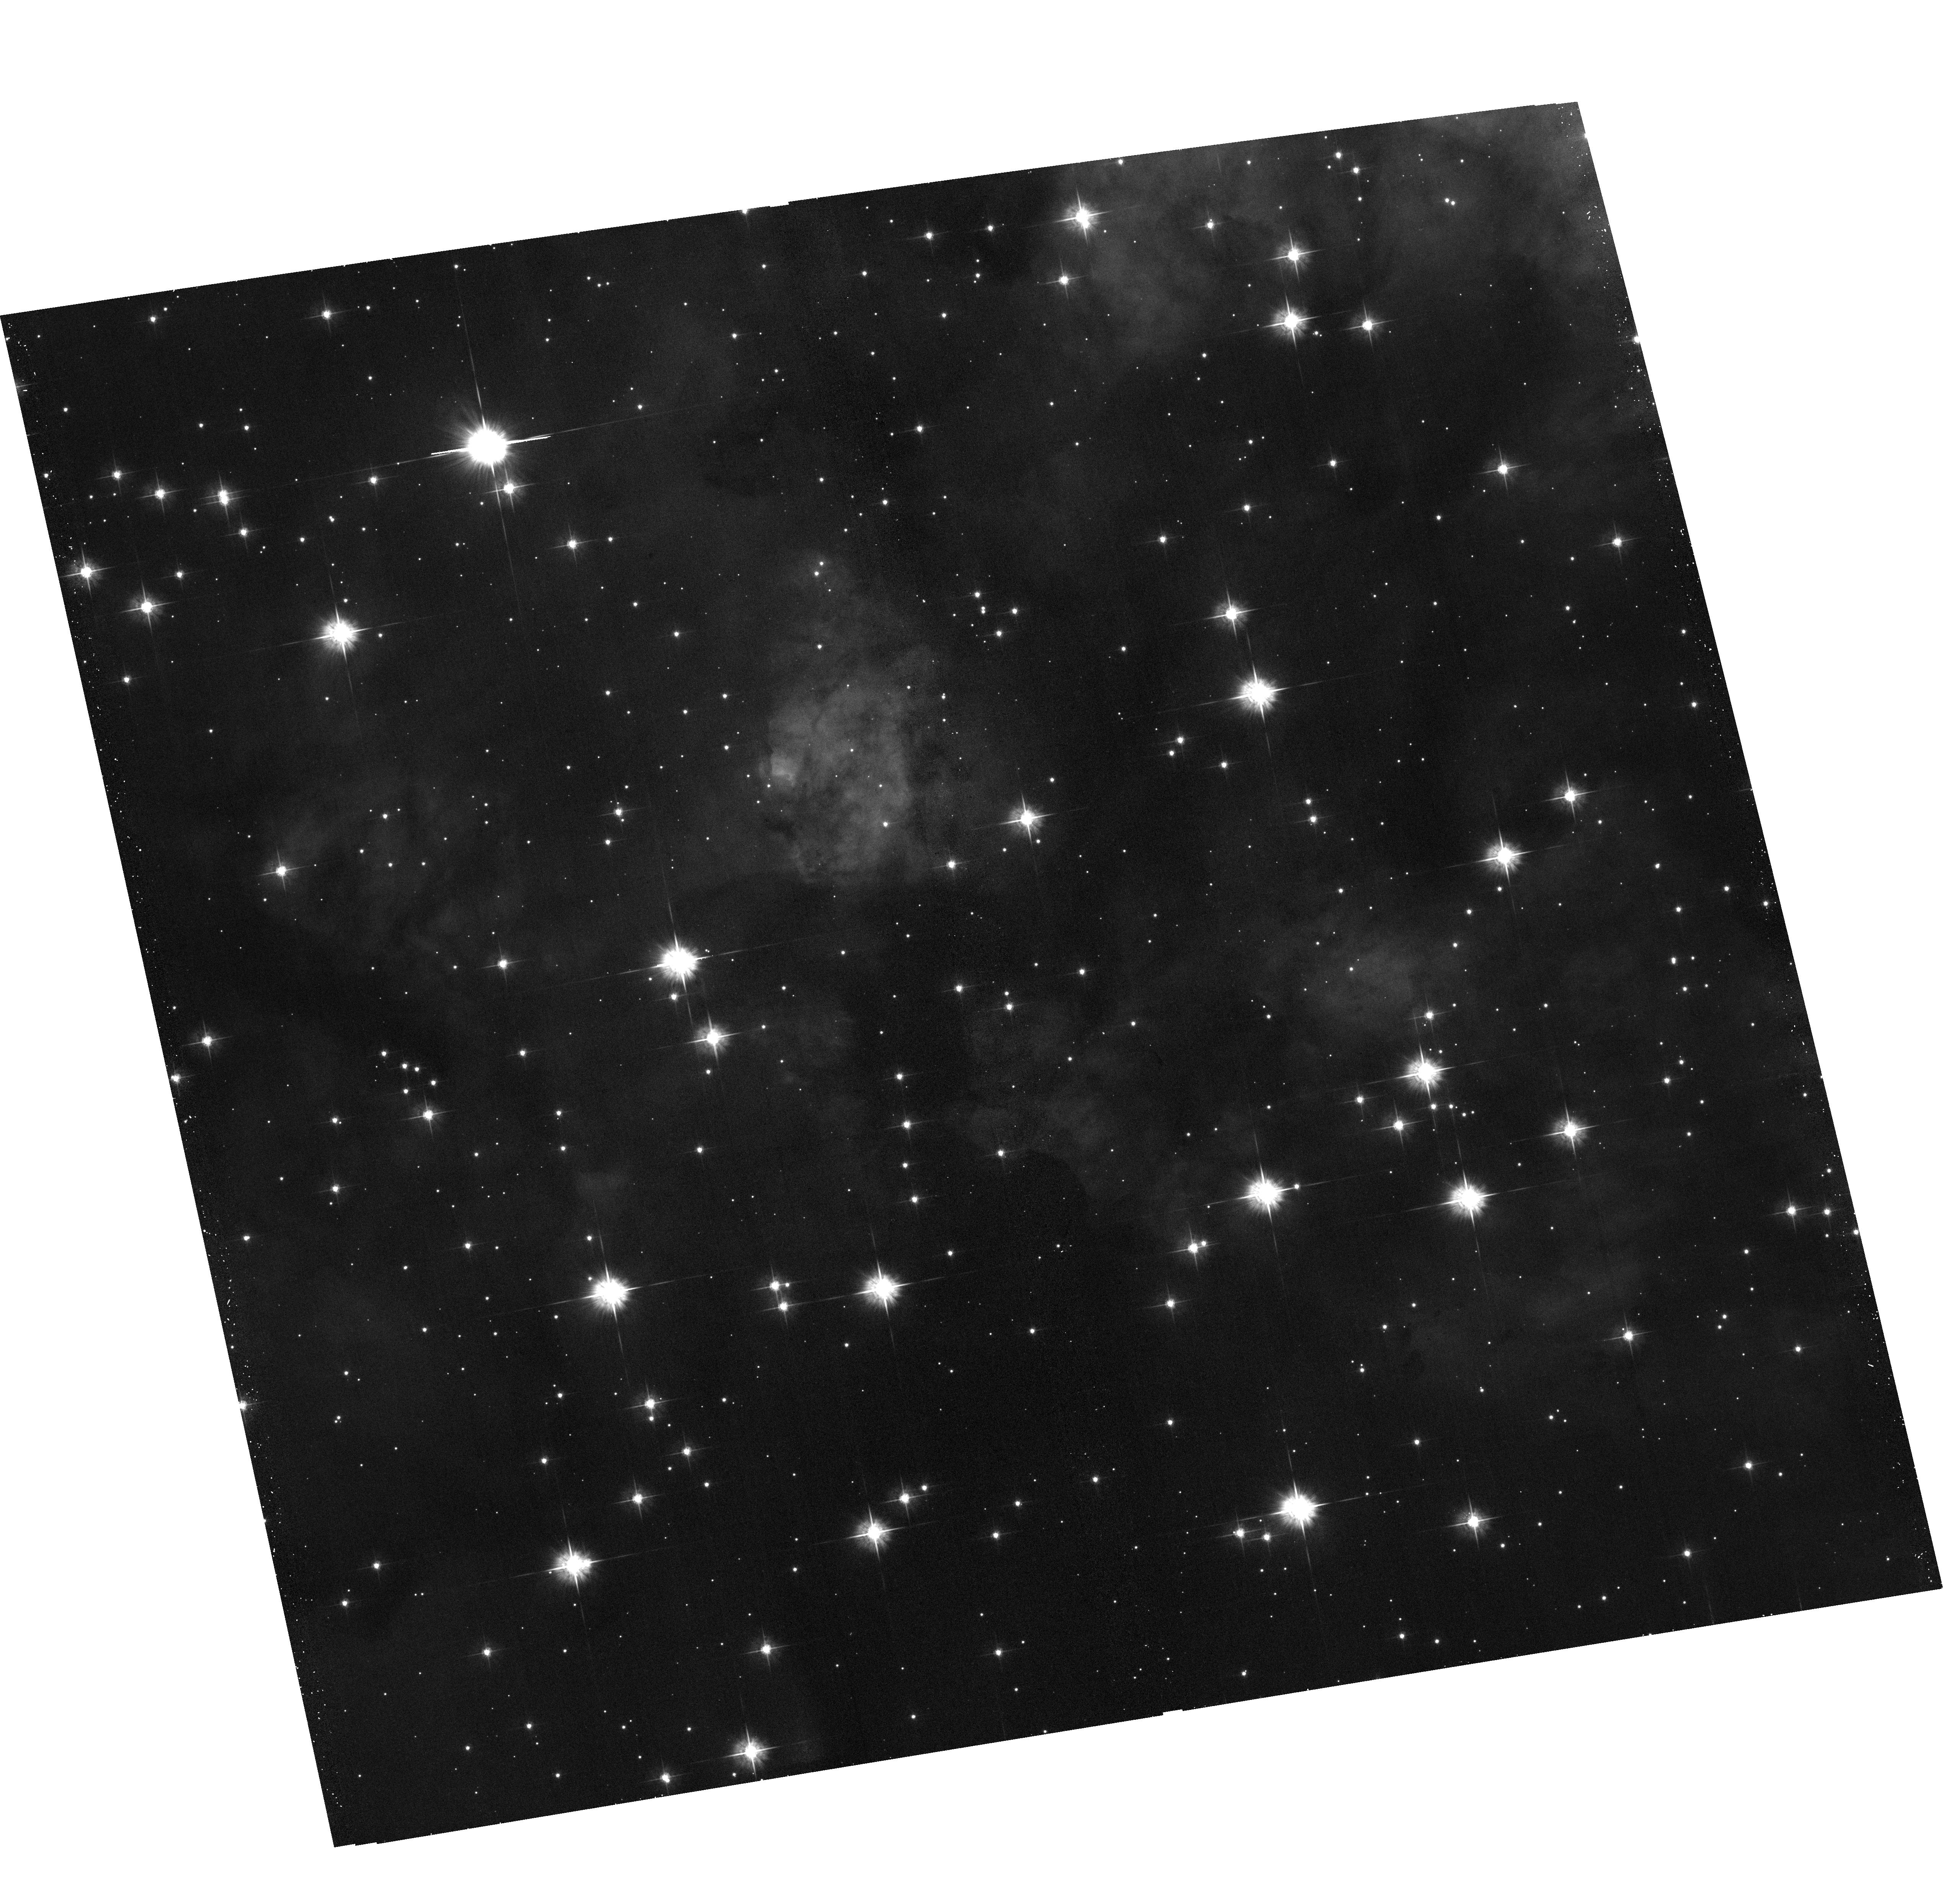
Target: WESTERLUND-2
Instrument: ACS/WFC
Filter: F555W
Exposure: 17 min
Observation ID: hst_14039_17_acs_wfc_f555w_jcs717

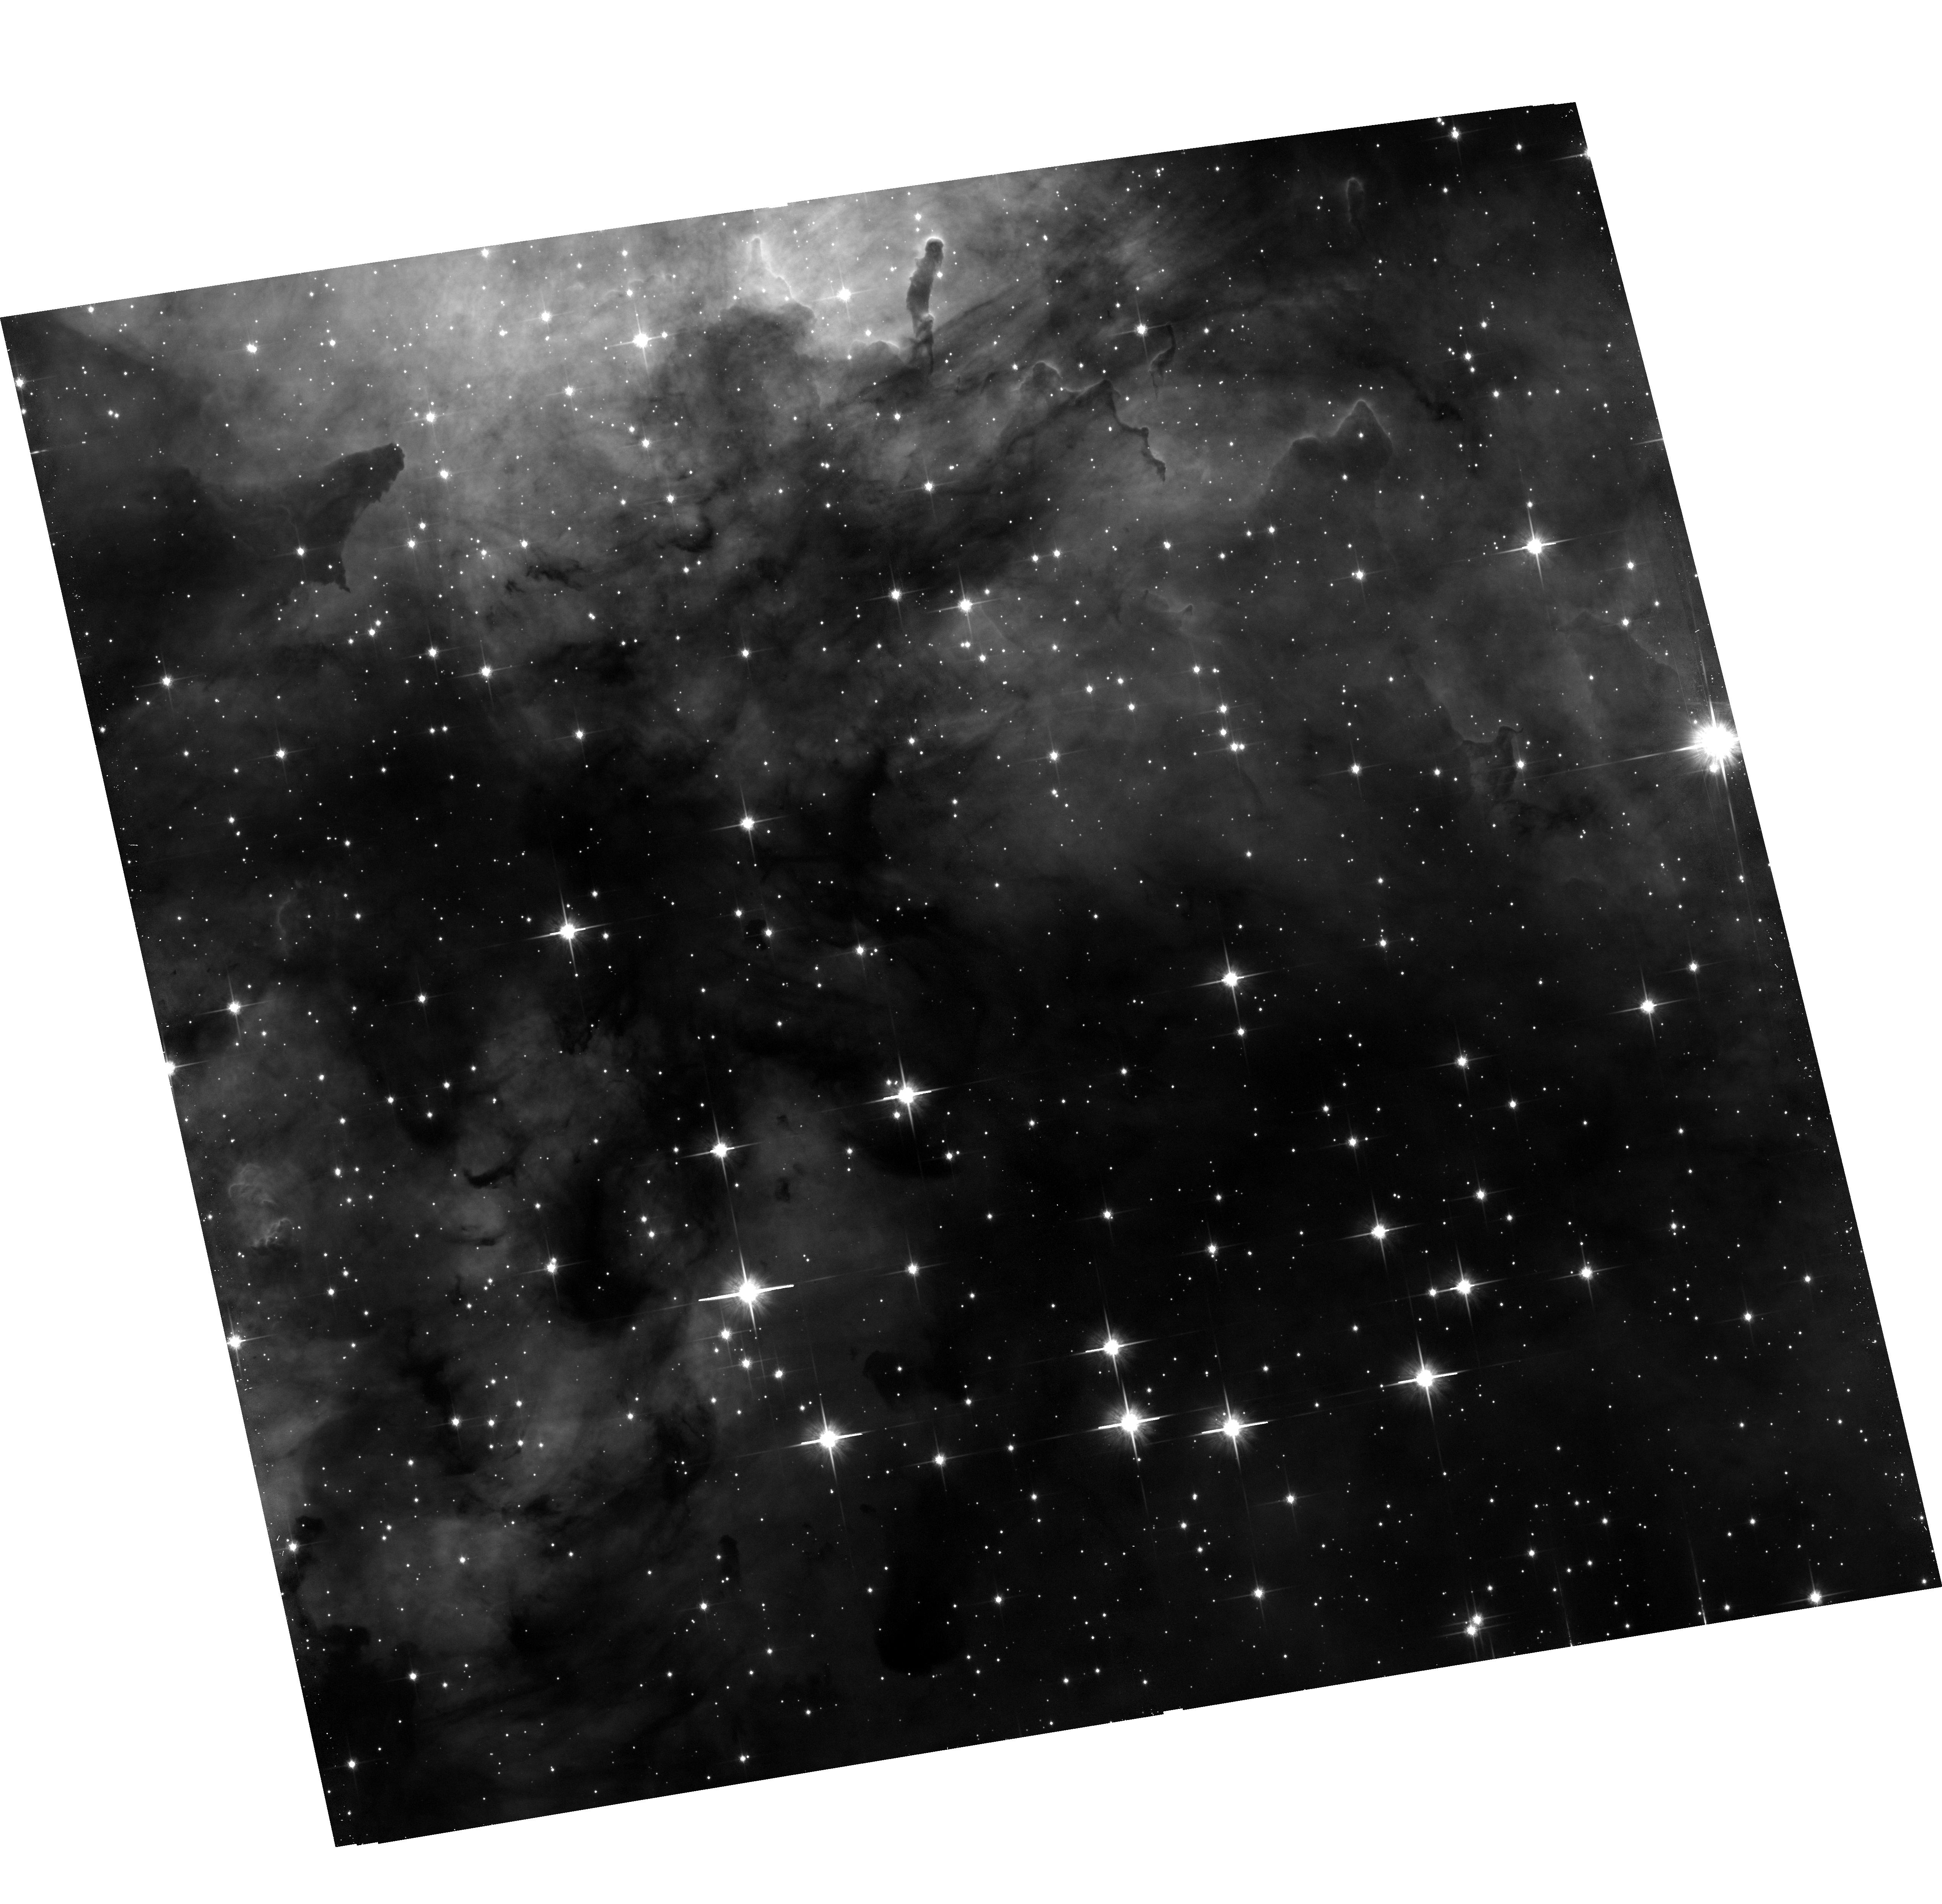
Target: WESTERLUND-2
Instrument: ACS/WFC
Filter: F814W
Exposure: 17 min
Observation ID: hst_14039_14_acs_wfc_f814w_jcs714

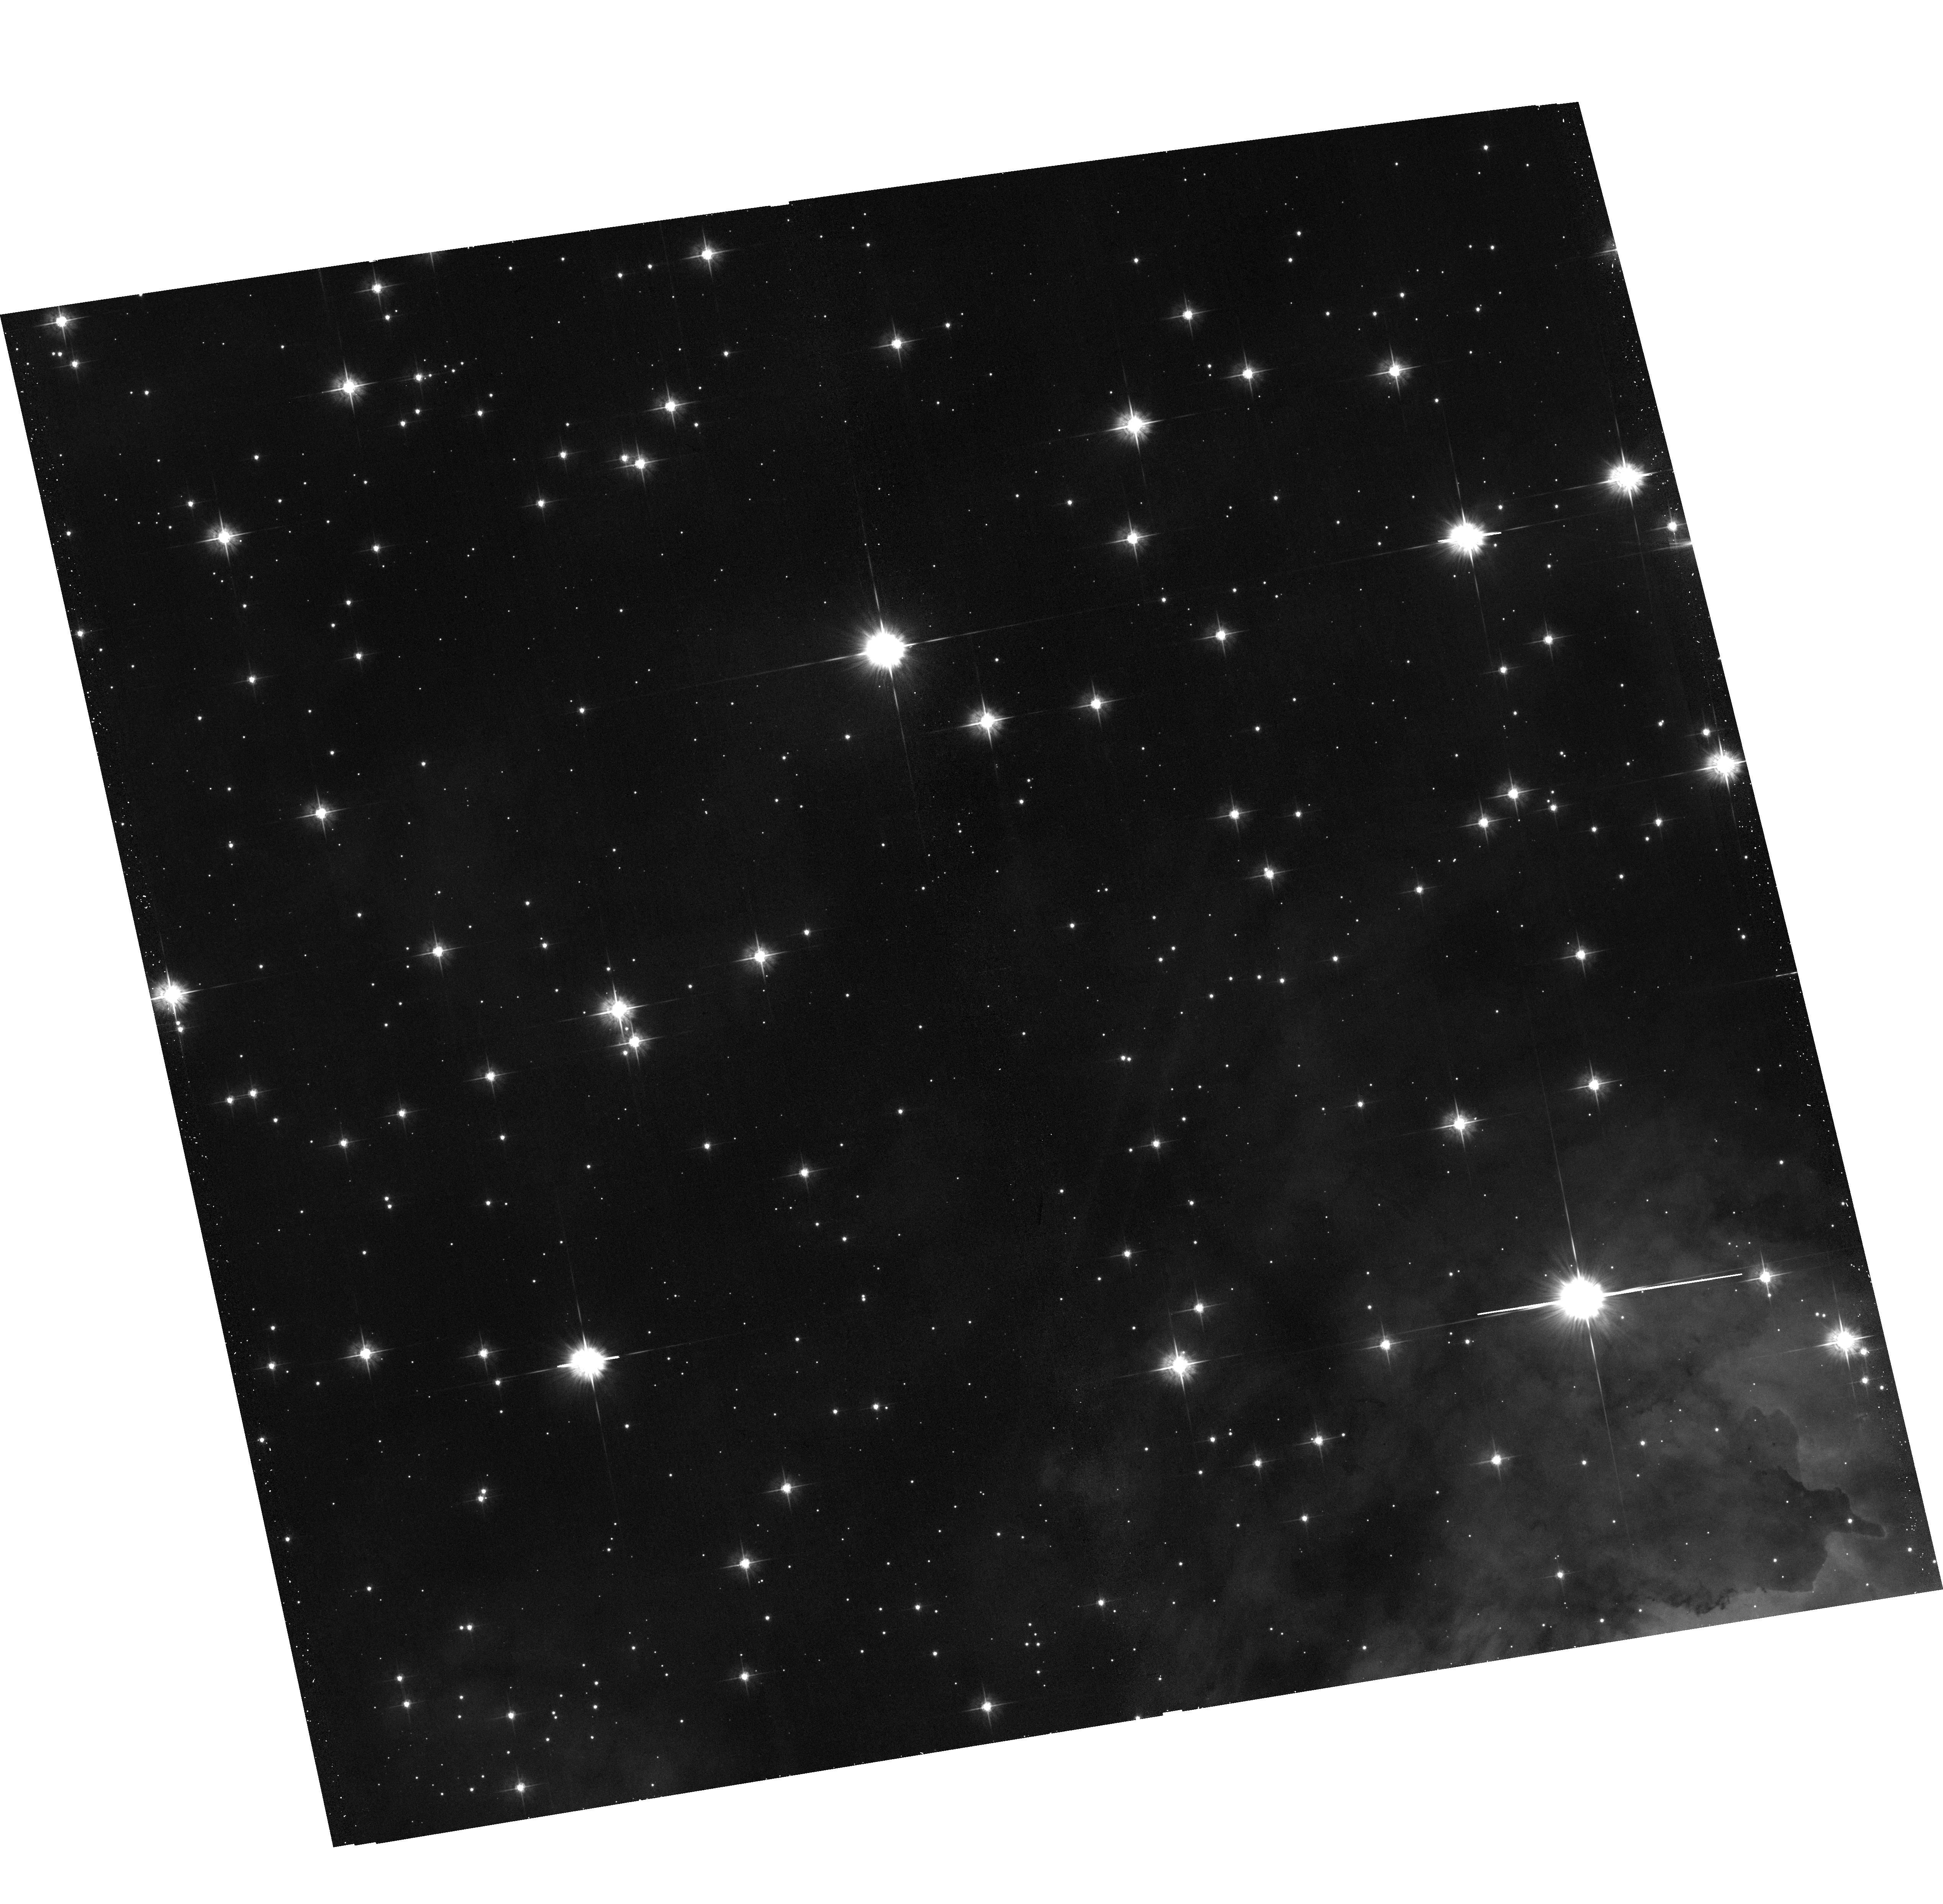
Target: WESTERLUND-2
Instrument: ACS/WFC
Filter: F555W
Exposure: 17 min
Observation ID: hst_14039_19_acs_wfc_f555w_jcs719

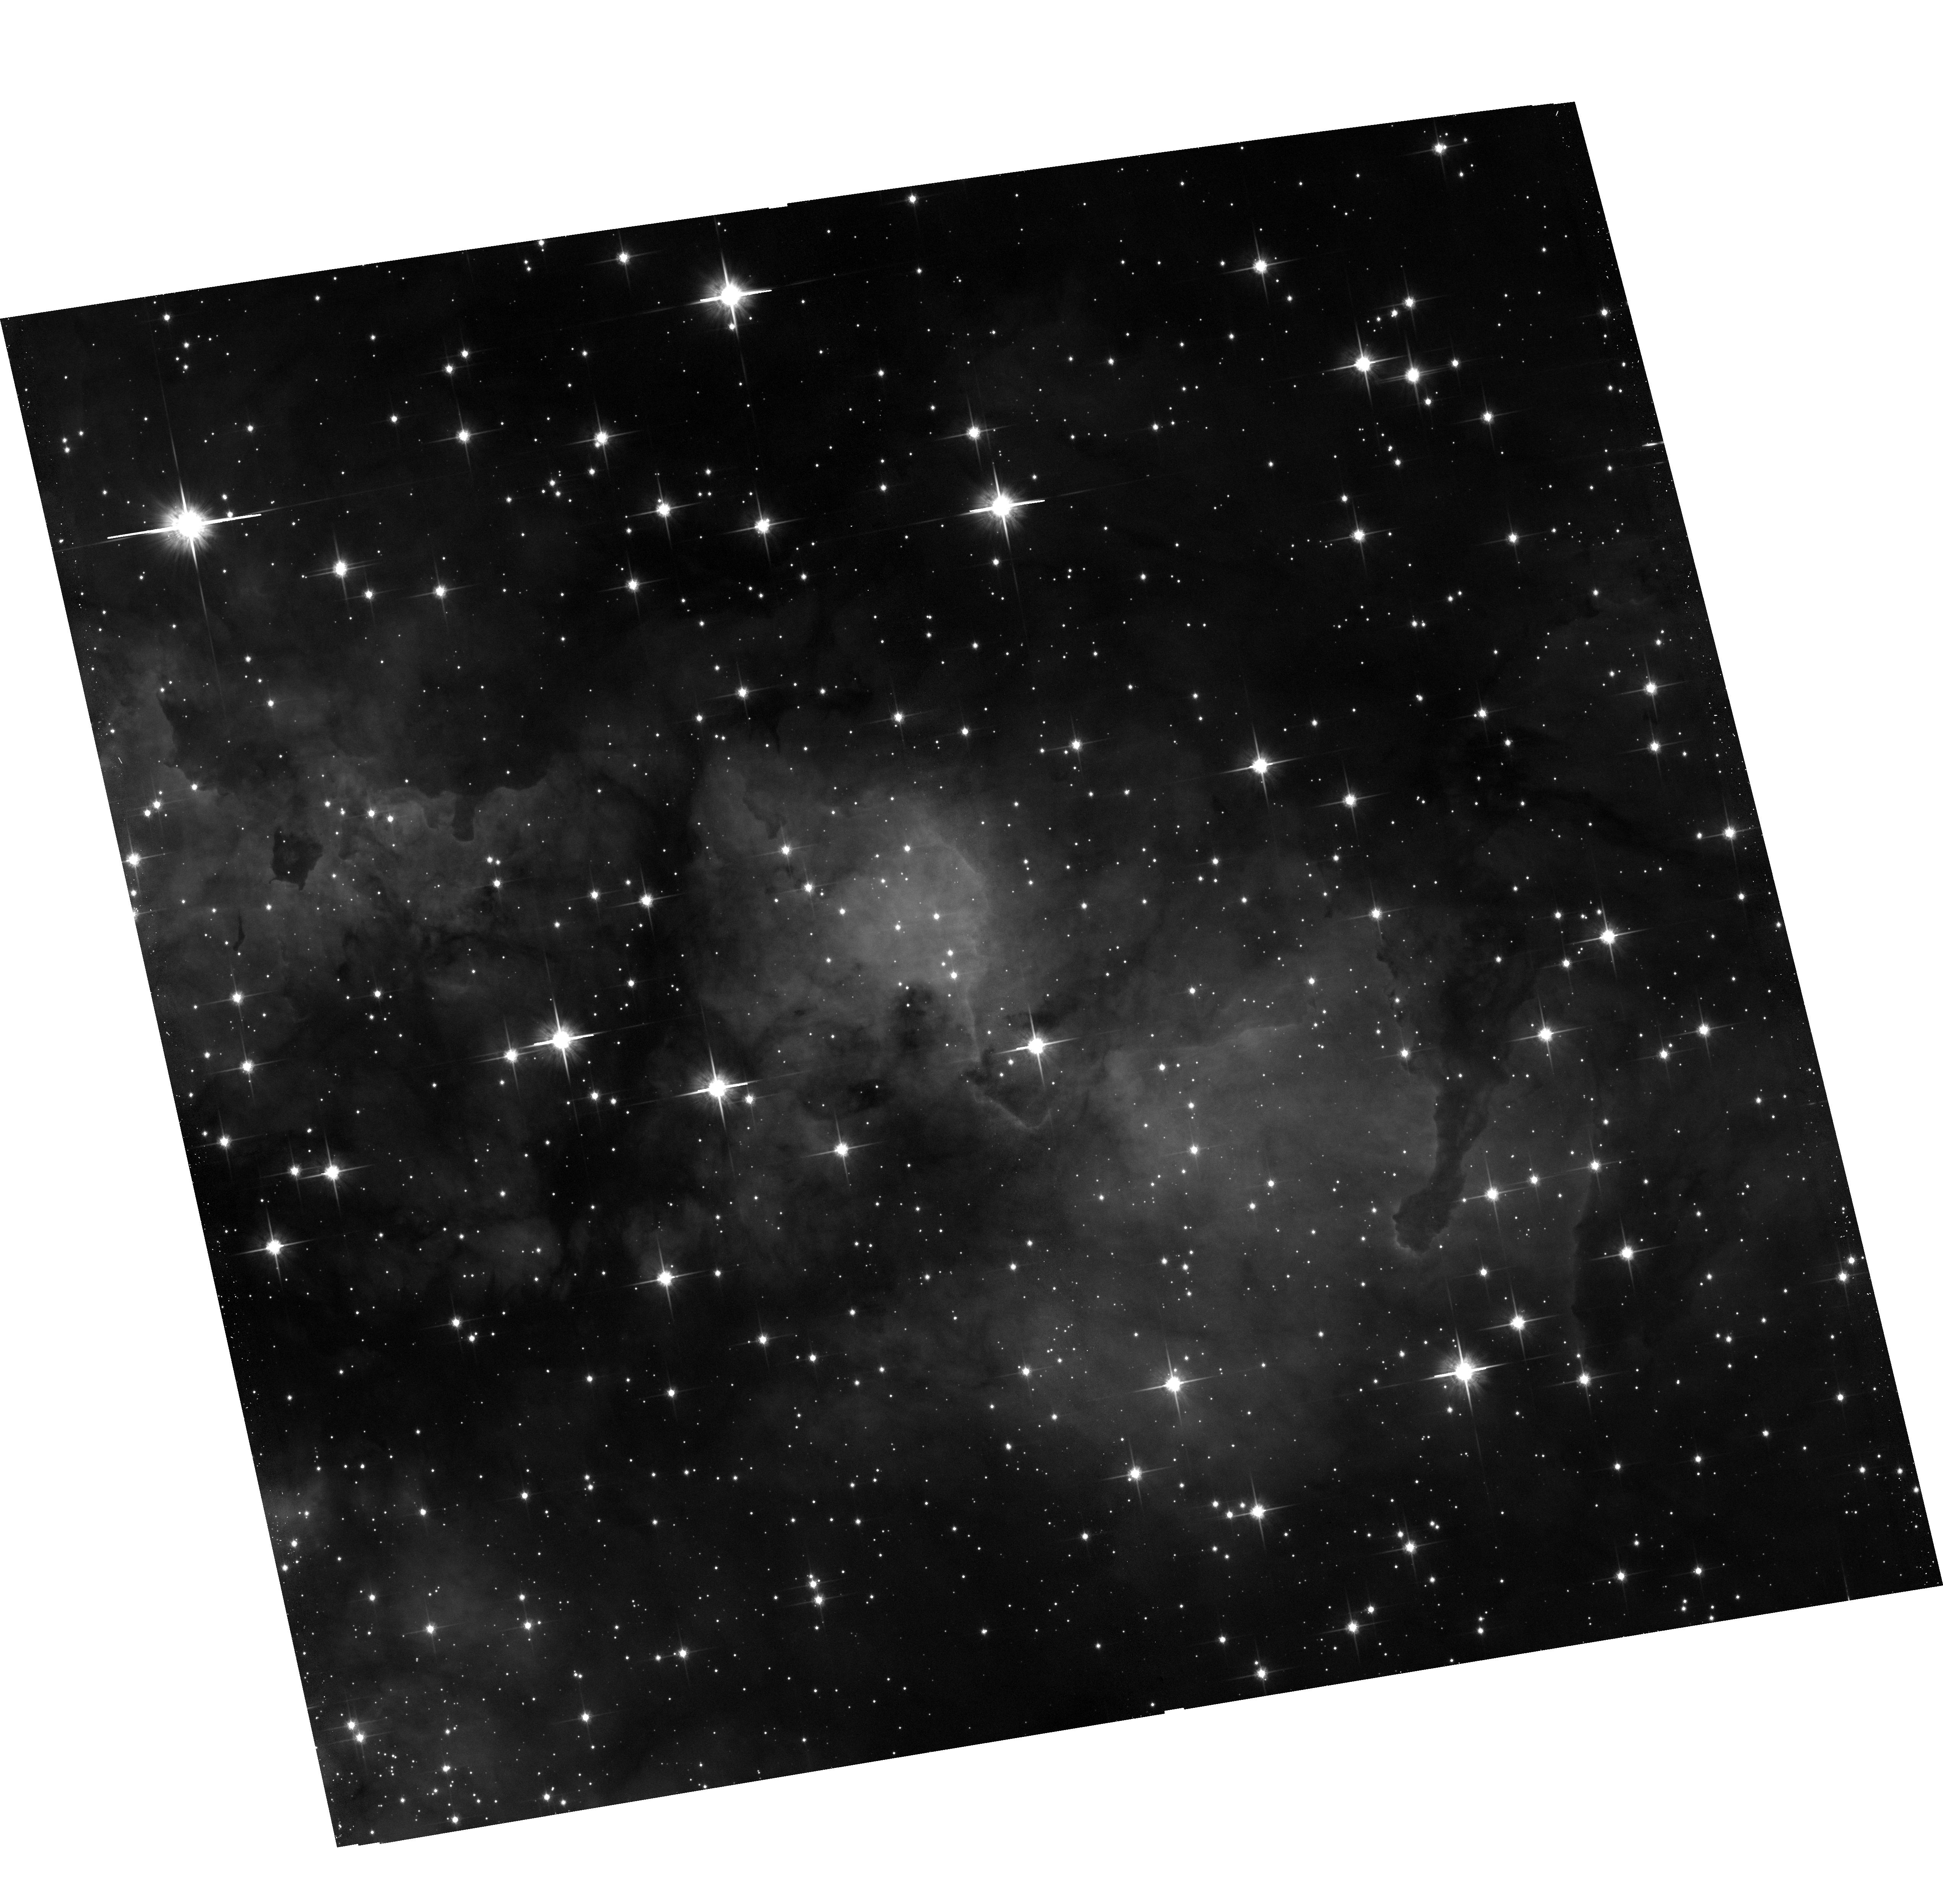
Target: WESTERLUND-2
Instrument: ACS/WFC
Filter: F814W
Exposure: 17 min
Observation ID: hst_14039_13_acs_wfc_f814w_jcs713

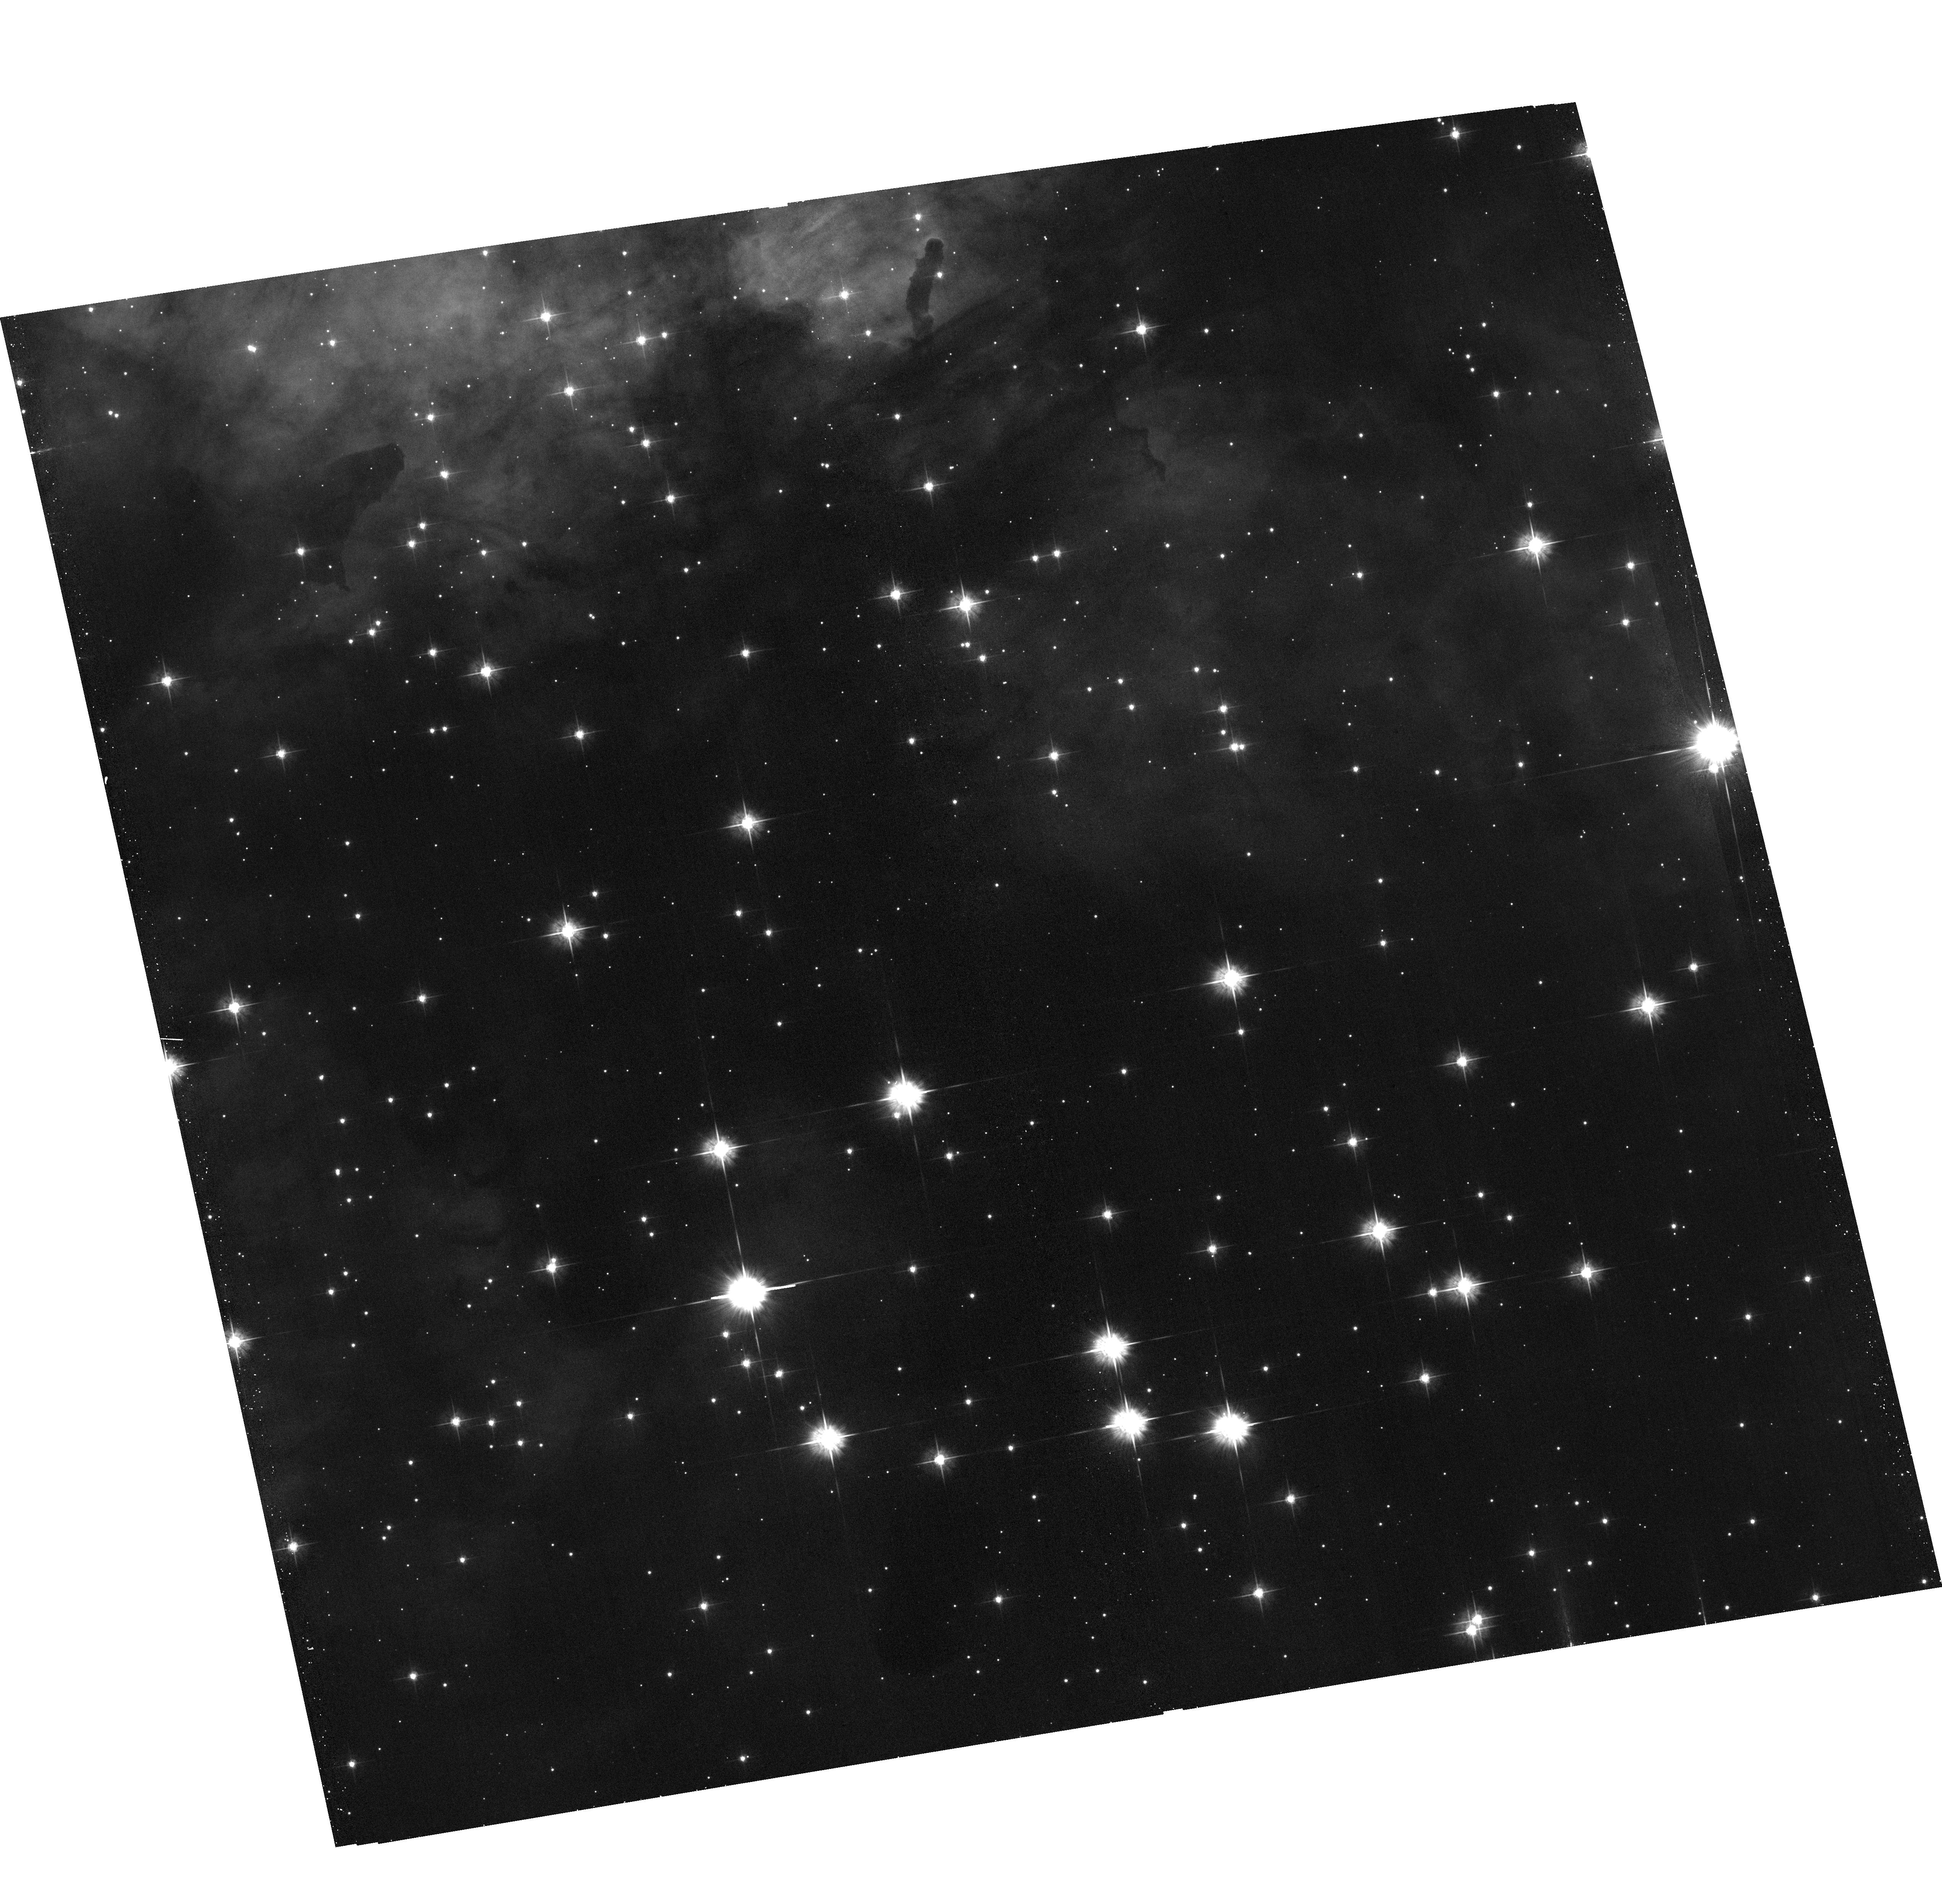
Target: WESTERLUND-2
Instrument: ACS/WFC
Filter: F555W
Exposure: 17 min
Observation ID: hst_14039_14_acs_wfc_f555w_jcs714

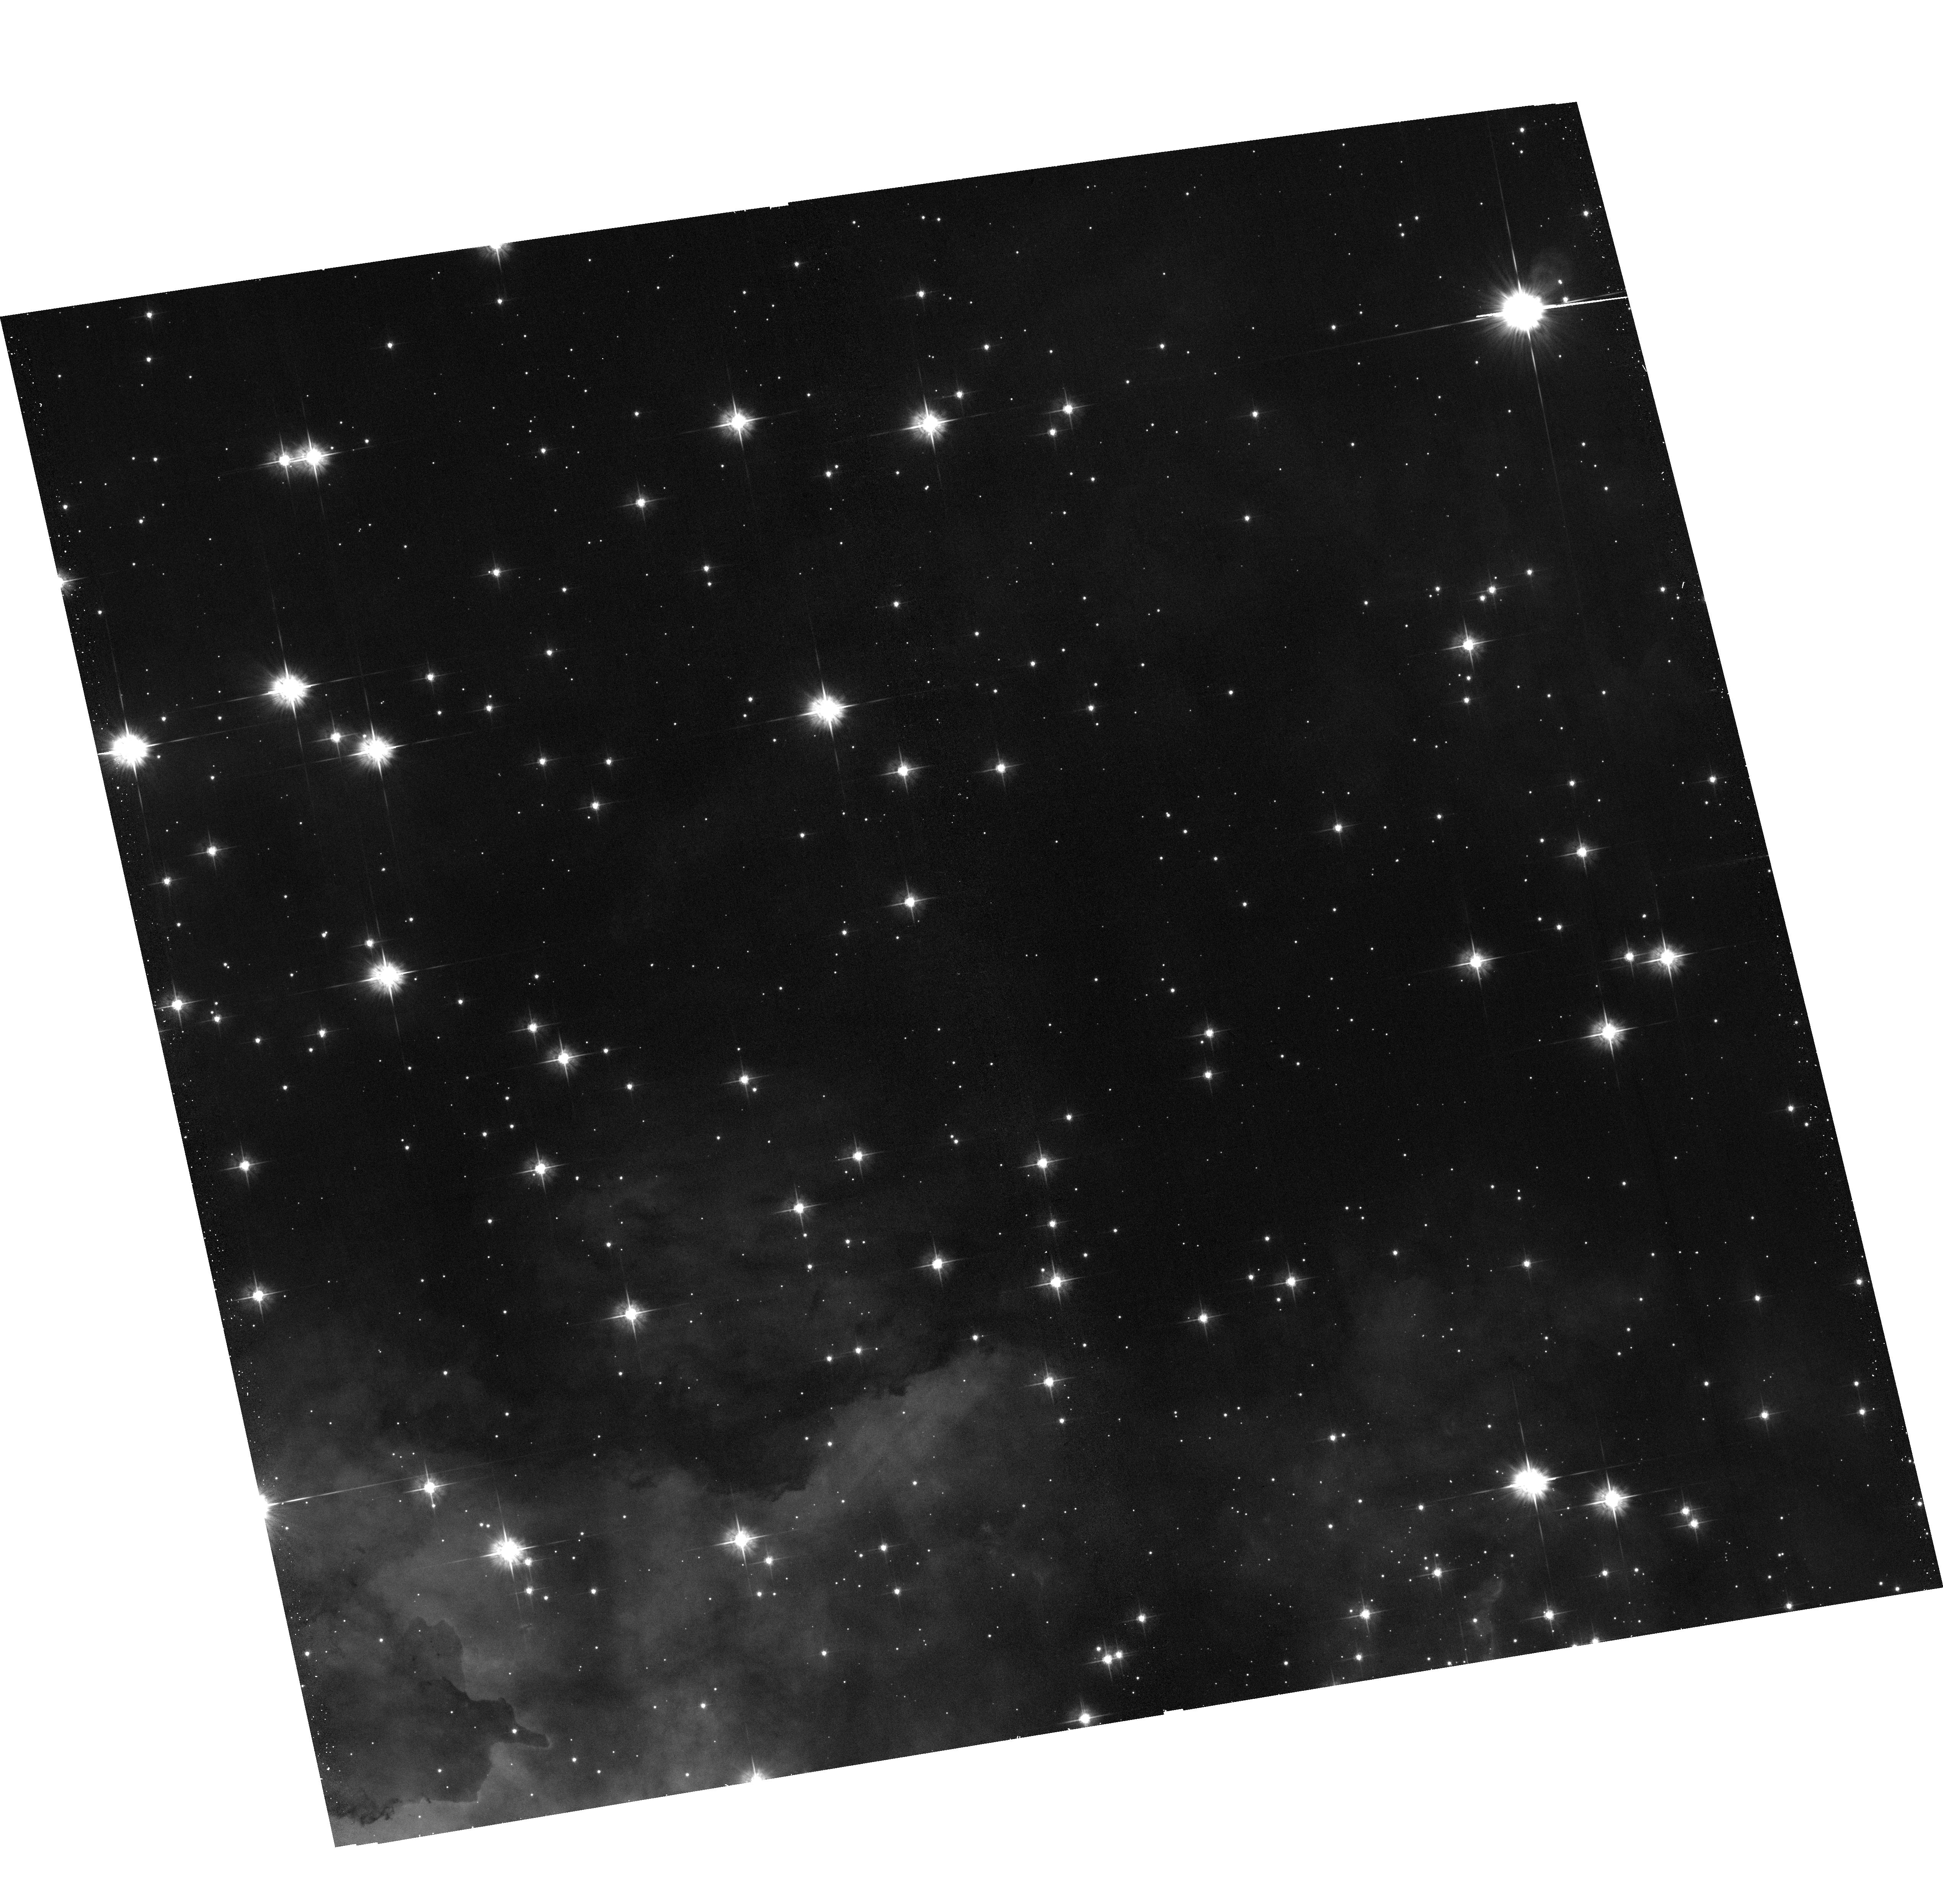
Target: WESTERLUND-2
Instrument: ACS/WFC
Filter: F555W
Exposure: 17 min
Observation ID: hst_14039_16_acs_wfc_f555w_jcs716

Broad-band imaging of Westerlund 2 (PI: Levay, Zolt)

We will obtain a large mosaic of Westerlund 2 (Wd2), one of the youngest and most massive clusters in the Milky Way. Wd2 is quite unique, because it is close (8kpc), young (<2Myr), massive (>10^4 Mo) and not well studied. This program expands upon data obtained in HST program 13038.